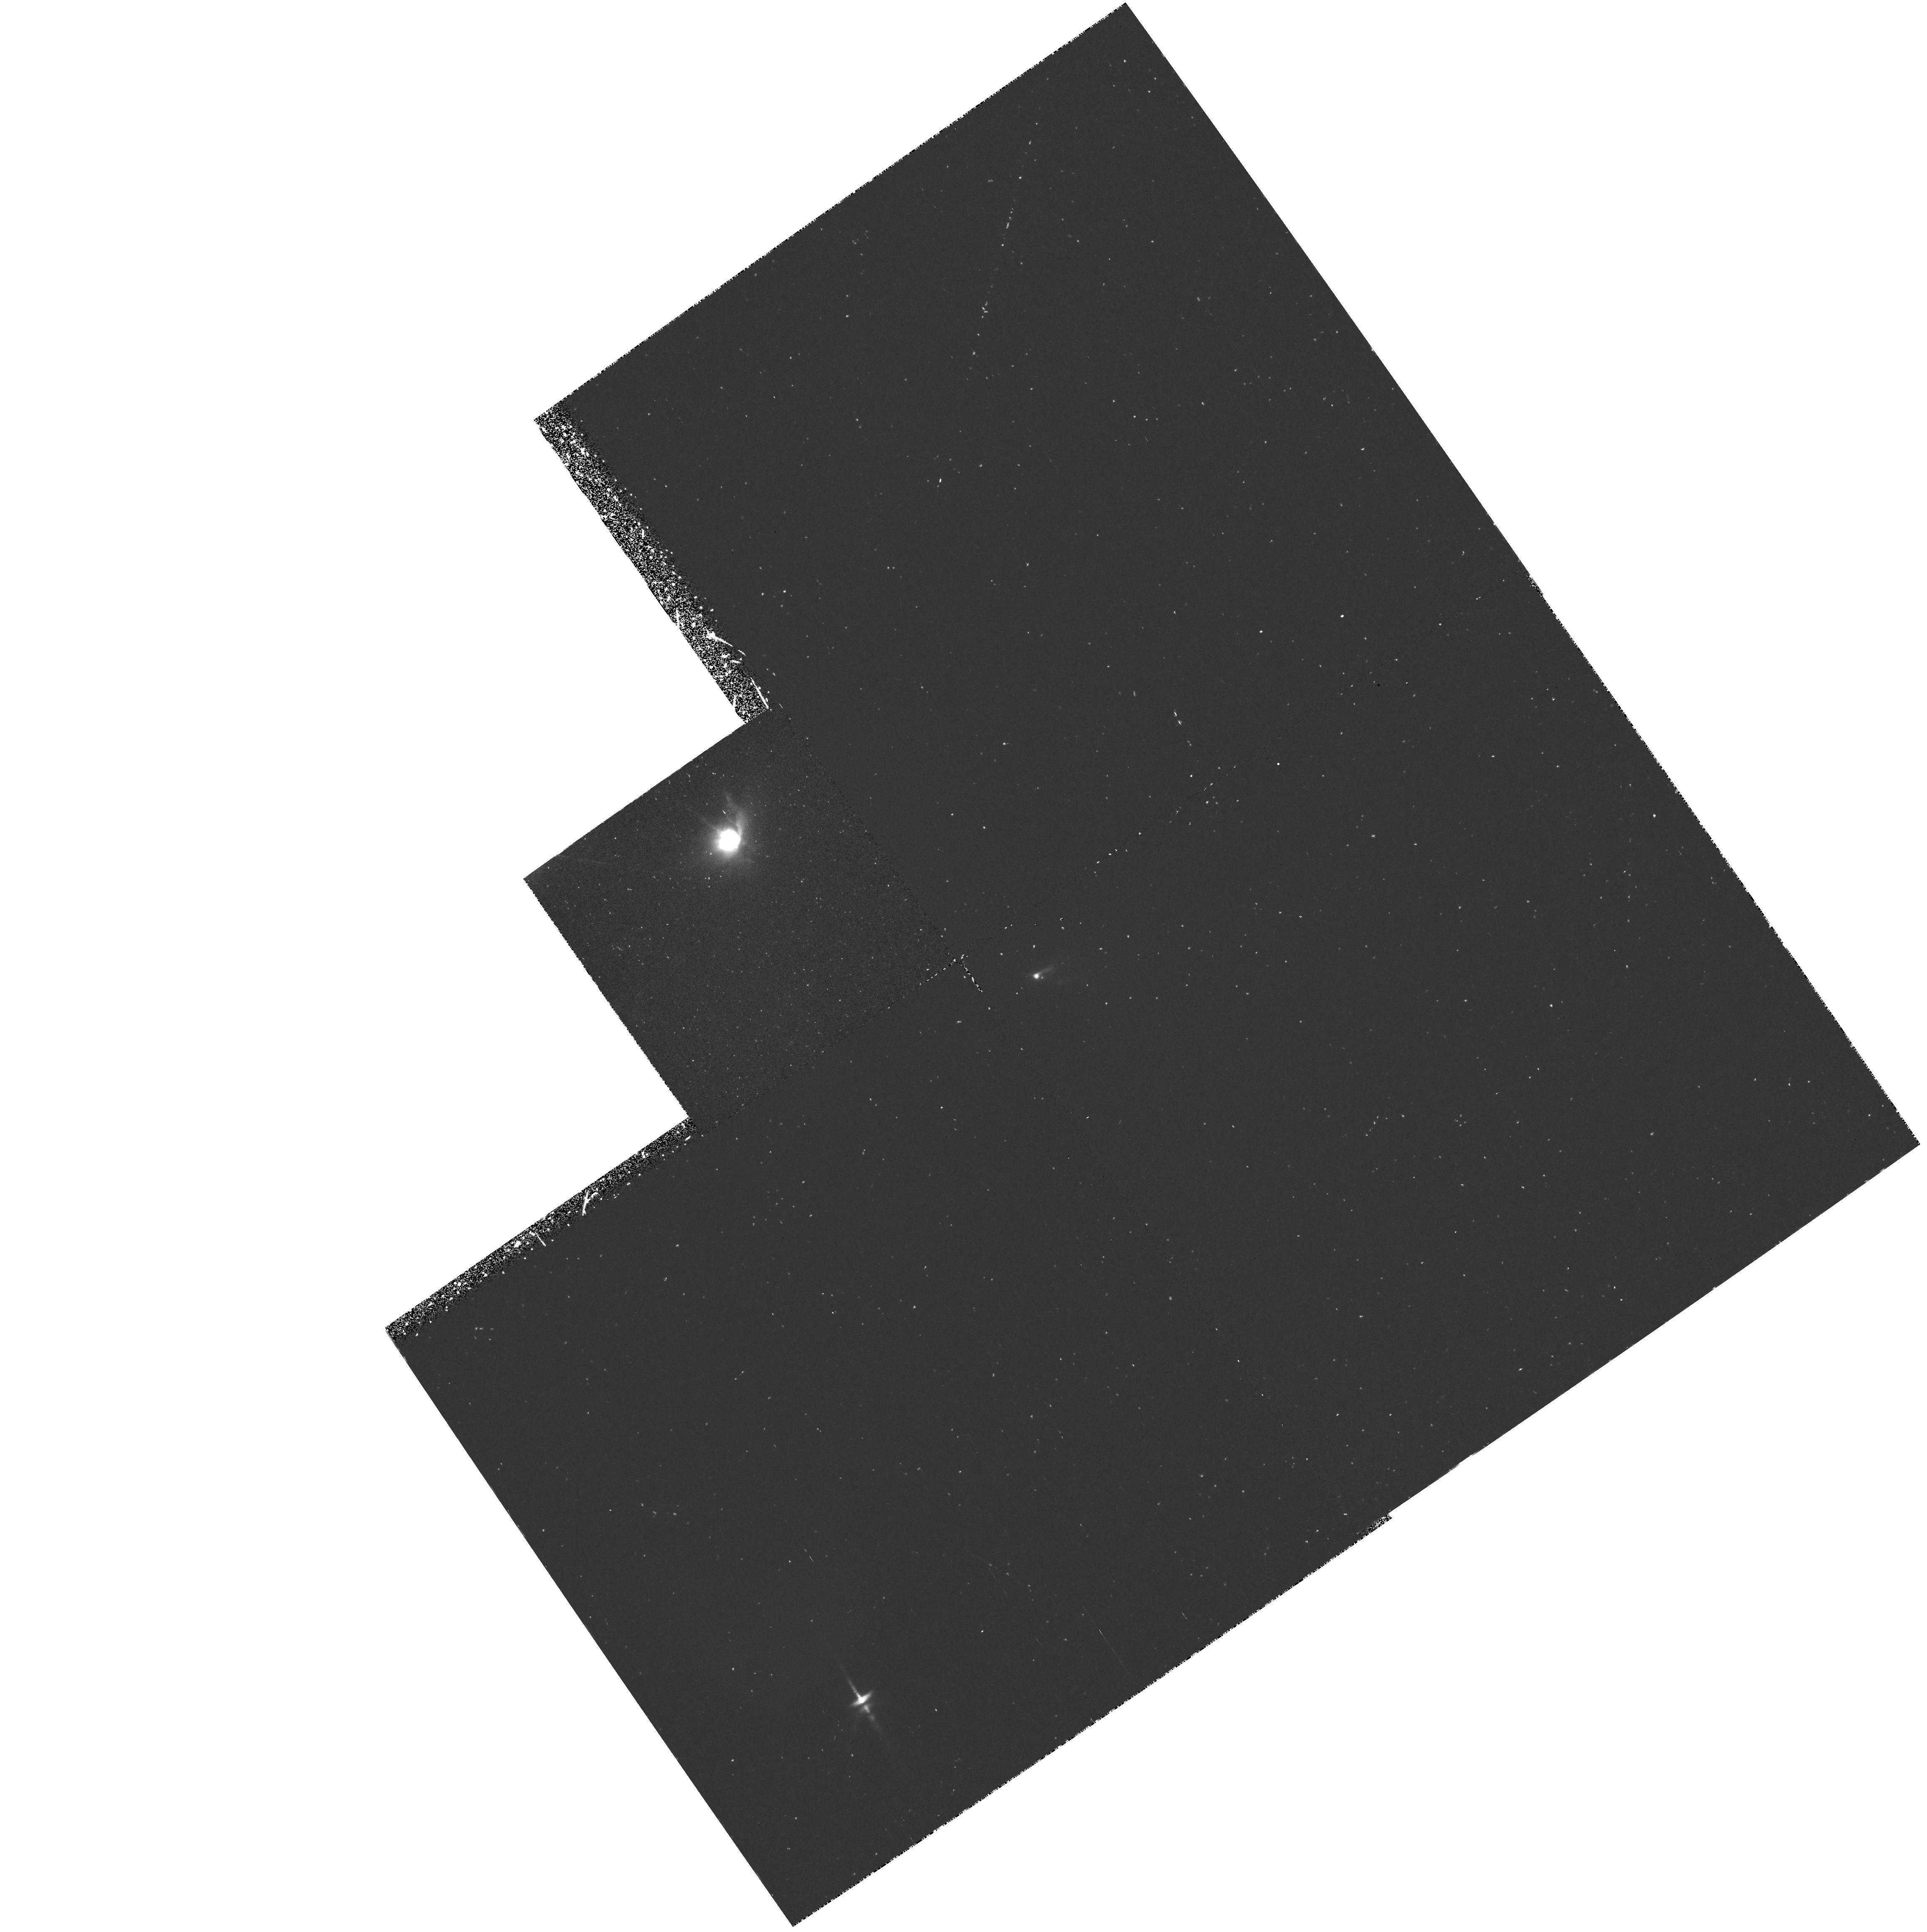
Target: HLTAU
Instrument: WFPC2/PC
Filter: F656N
Exposure: 1 h
Observation ID: hst_5472_01_wfpc2_pc_f656n_u2gm01

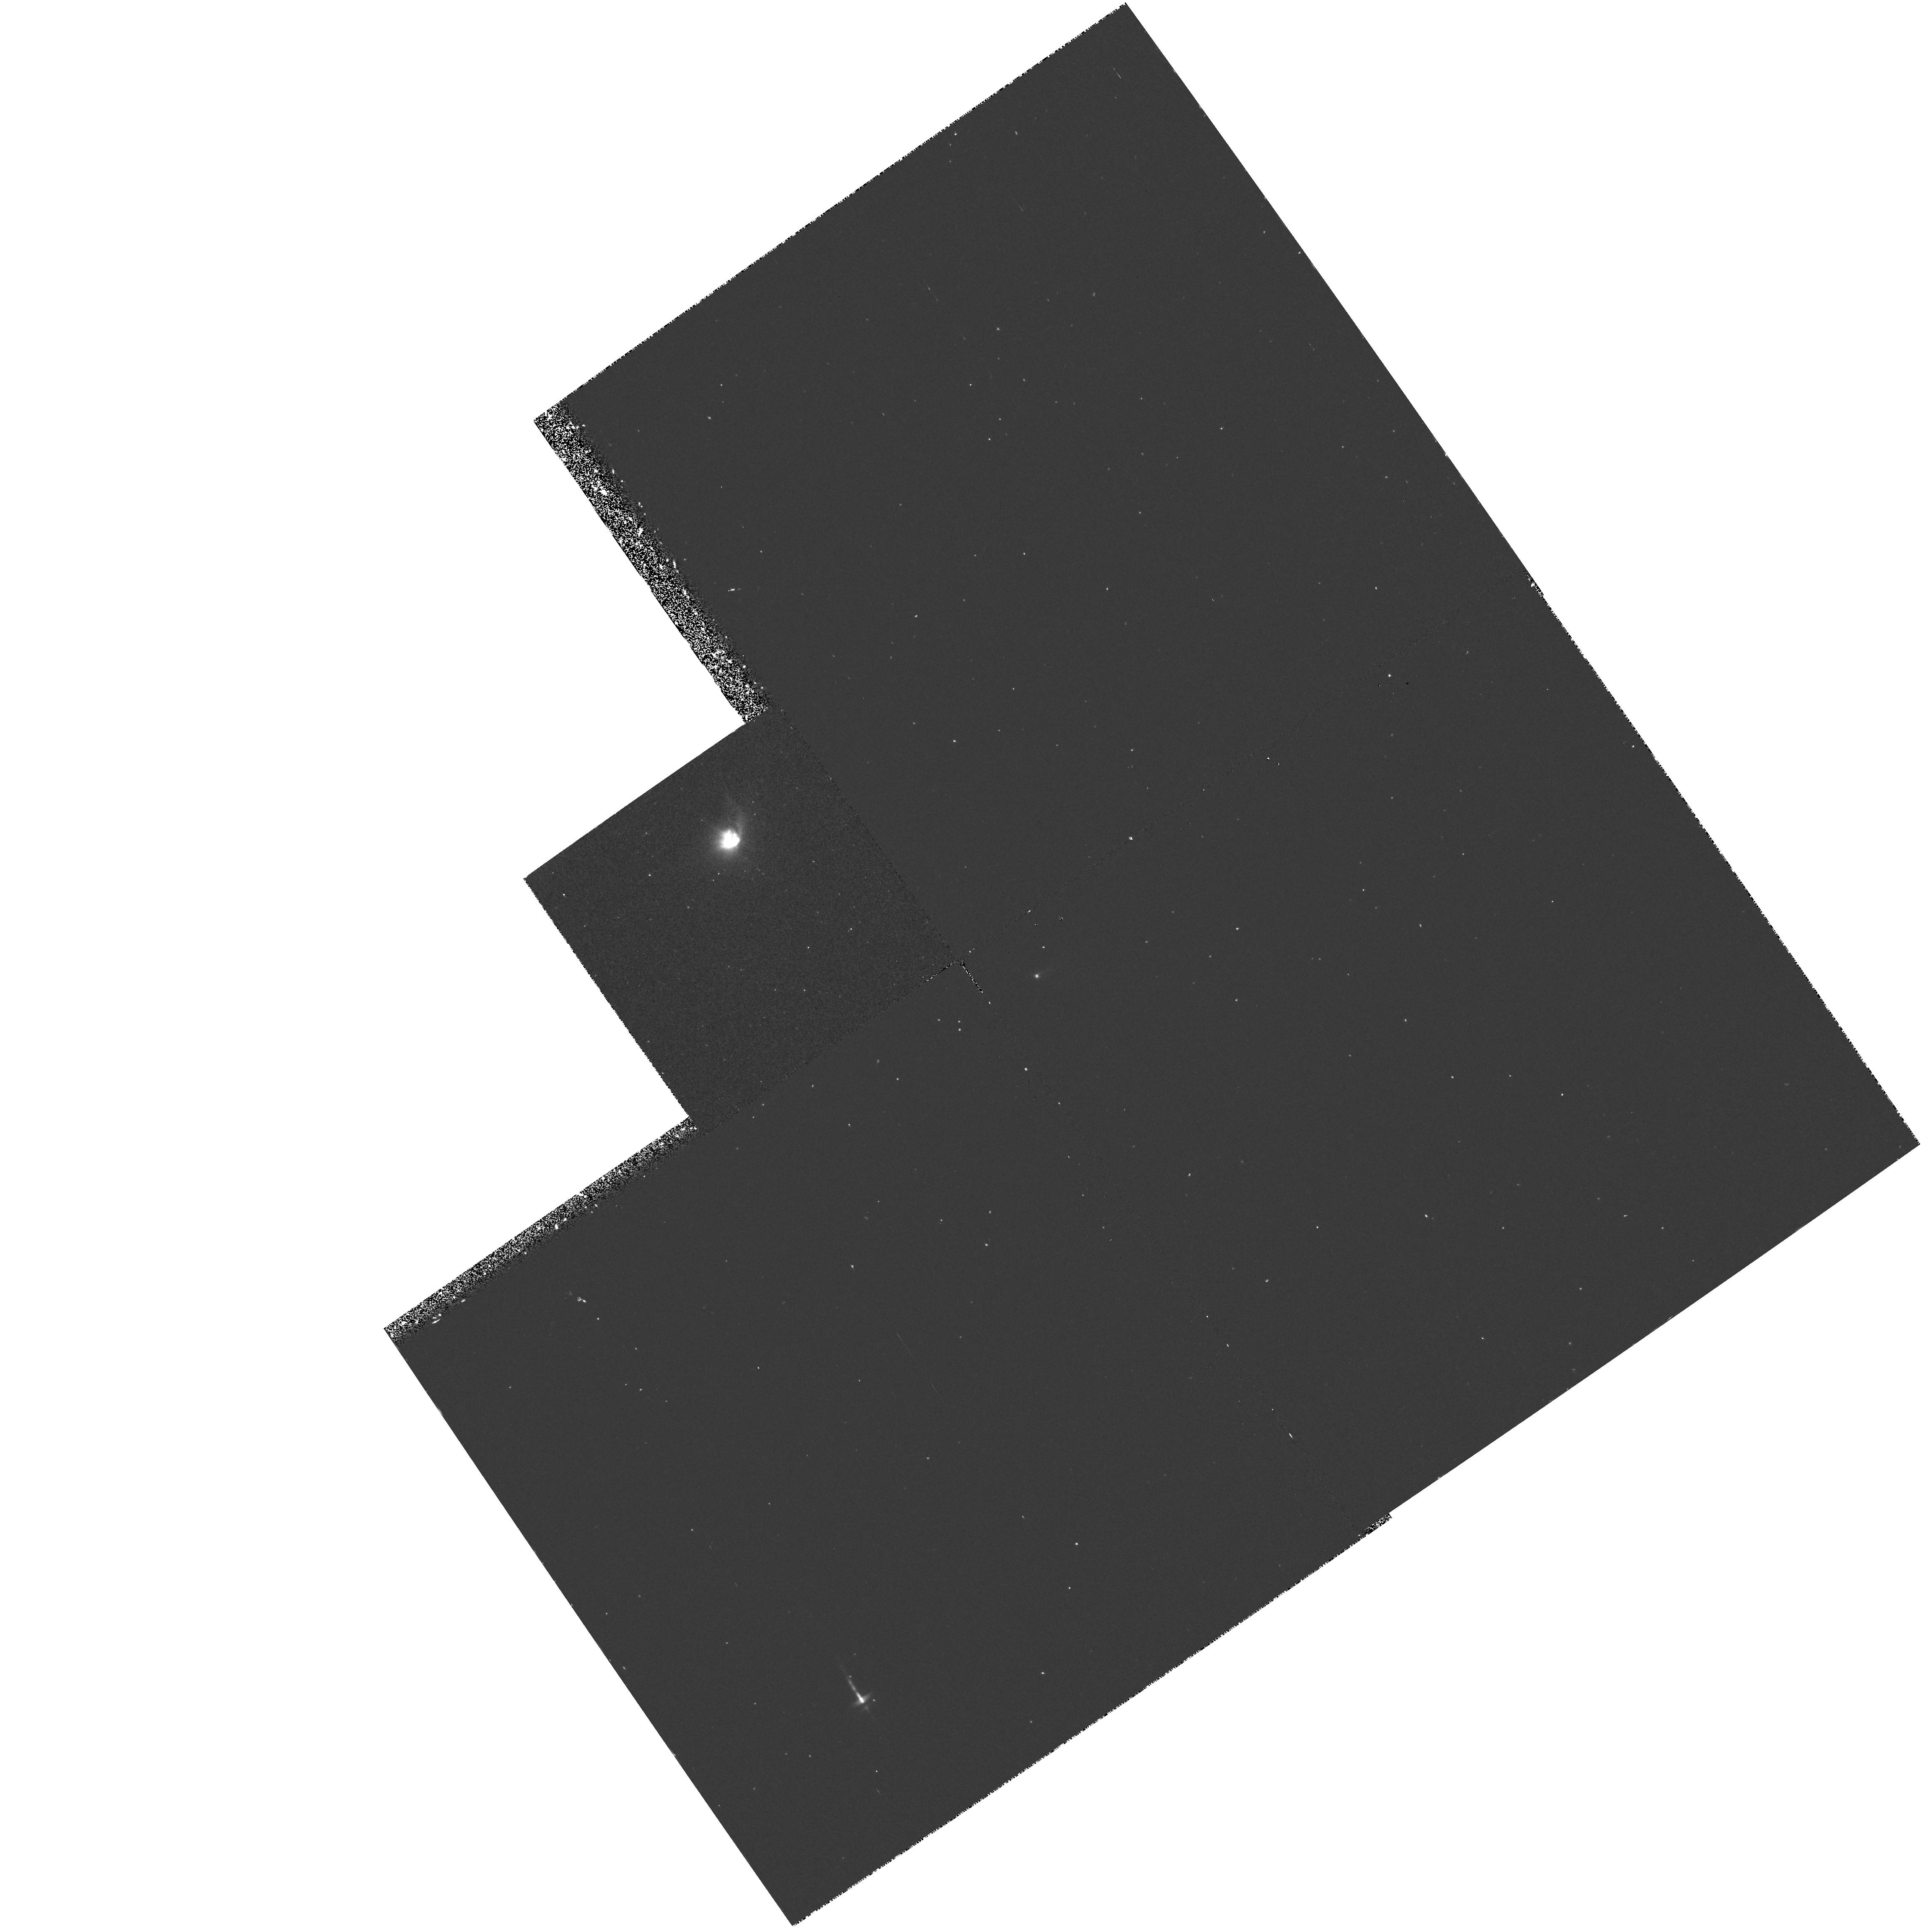
Target: HLTAU
Instrument: WFPC2/PC
Filter: F631N
Exposure: 30 min
Observation ID: hst_5472_01_wfpc2_pc_f631n_u2gm01

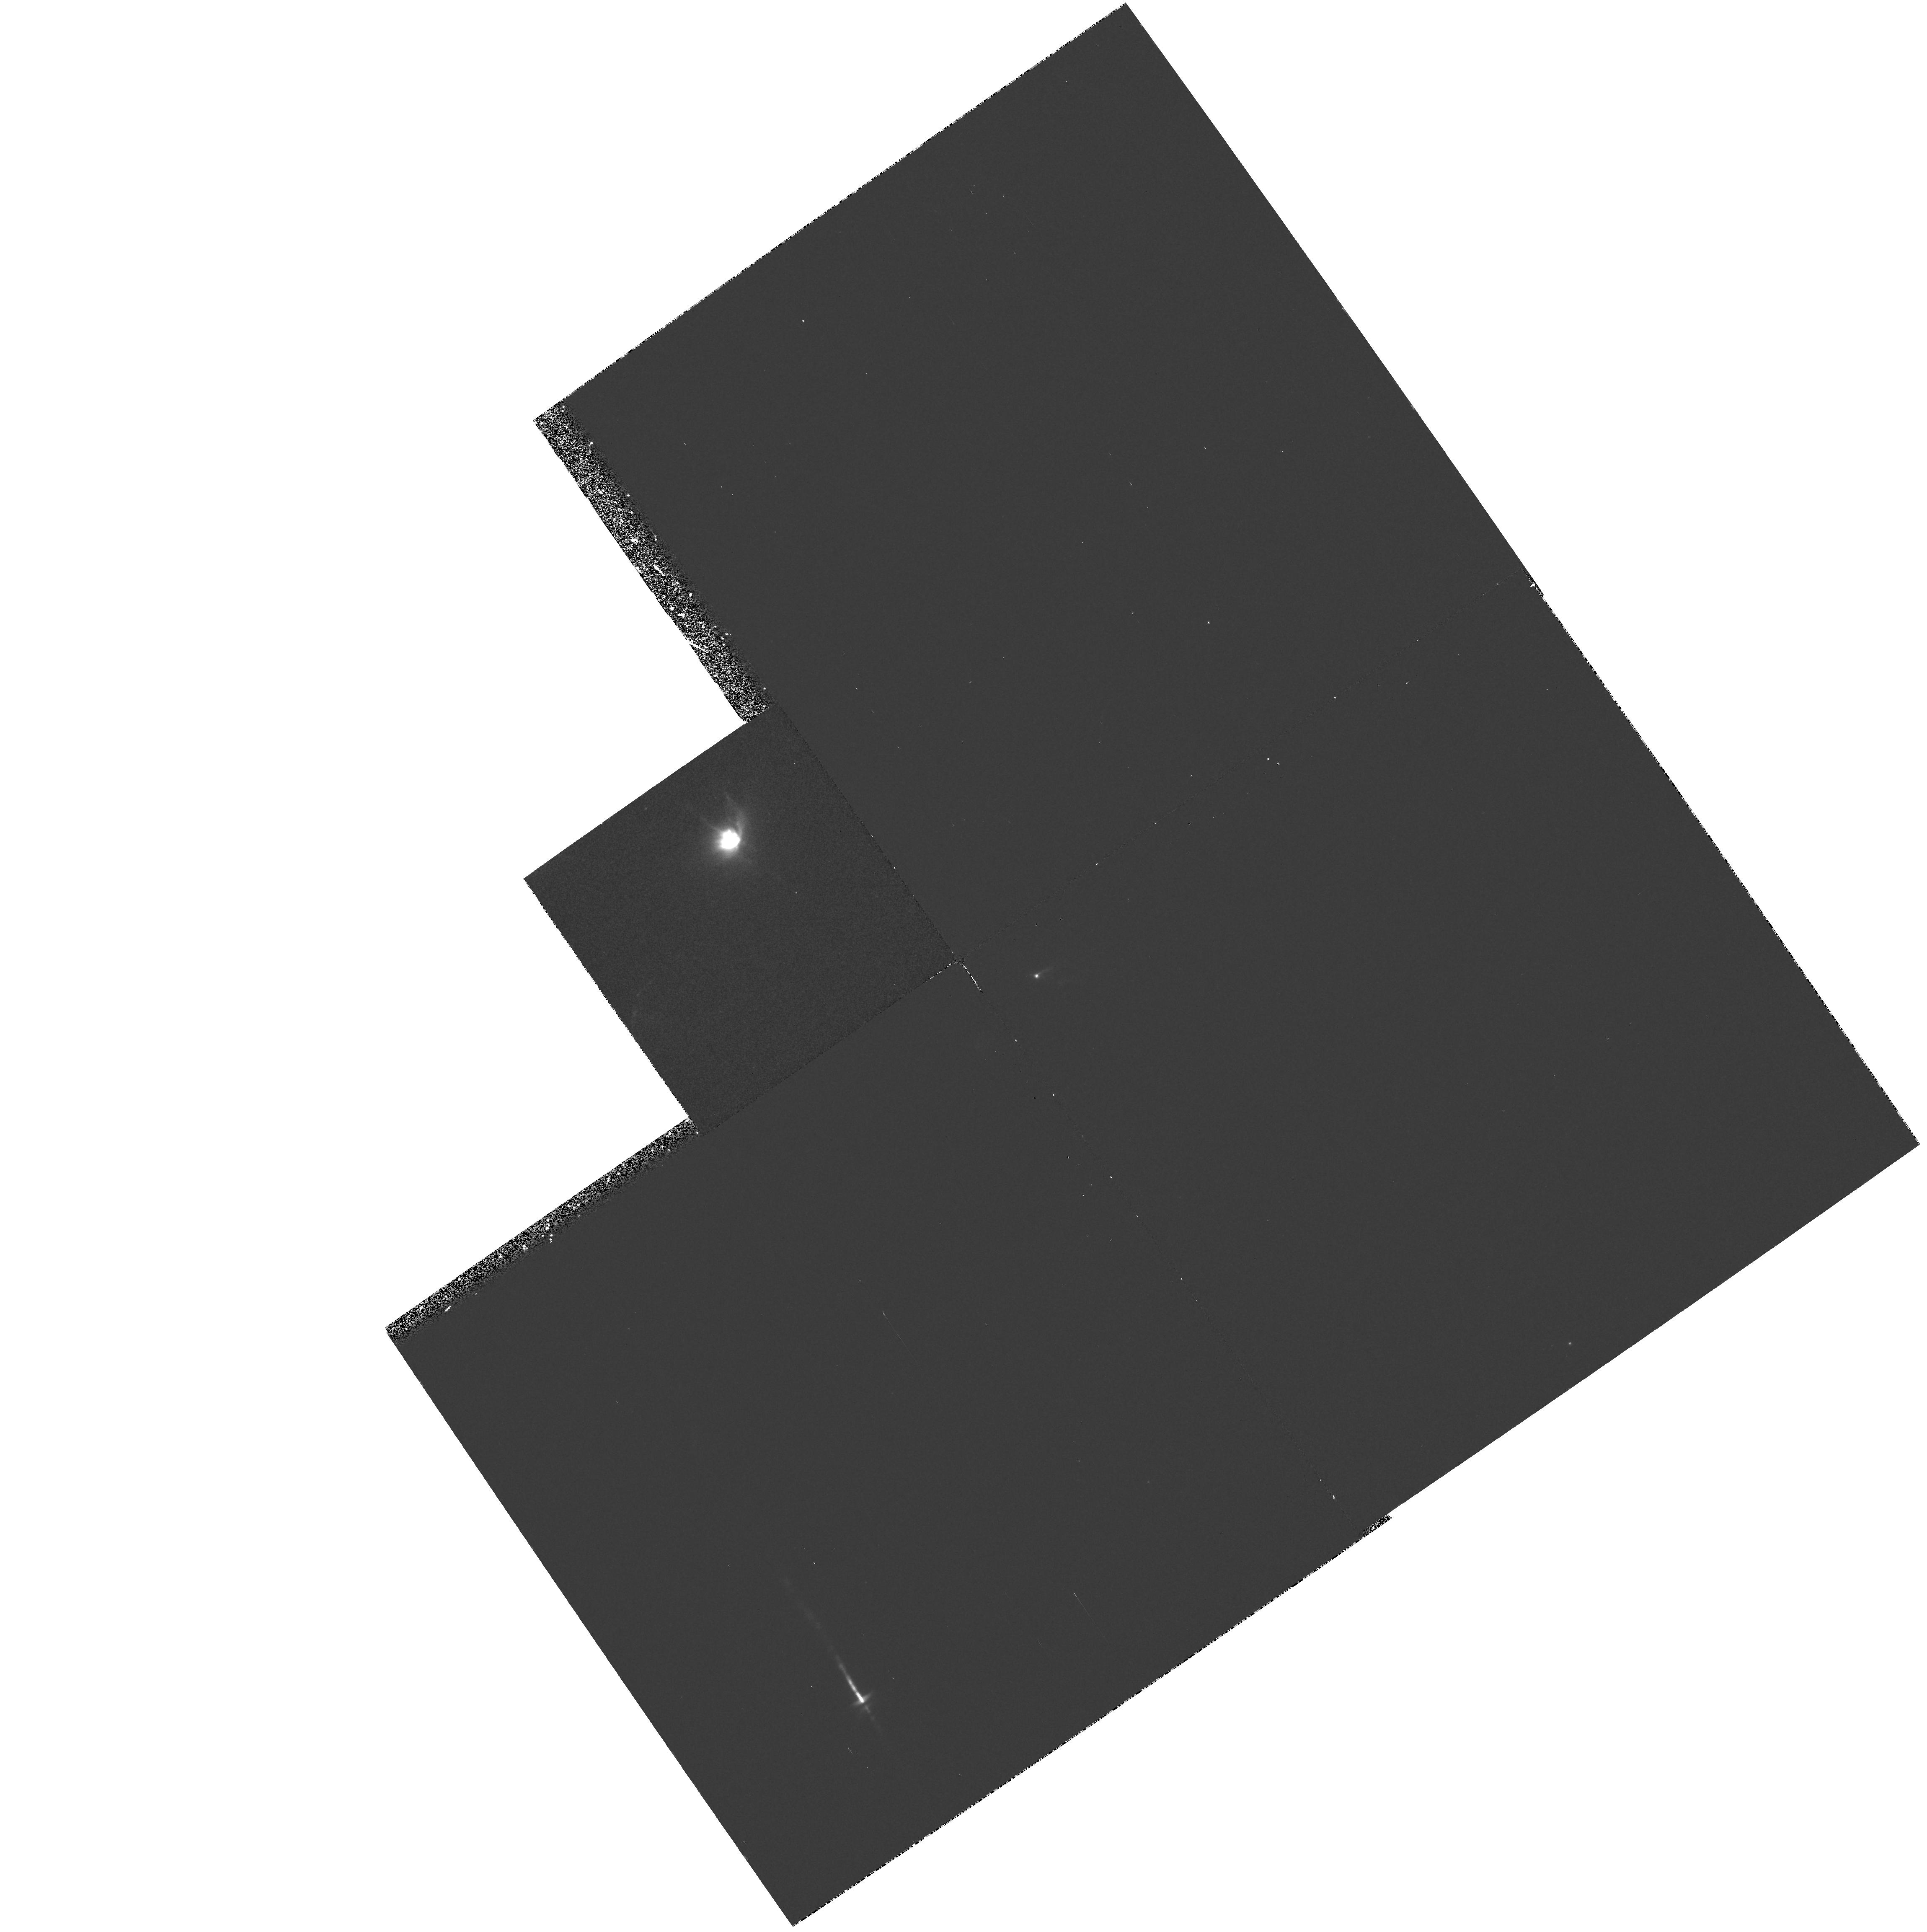
Target: HLTAU
Instrument: WFPC2/PC
Filter: F673N
Exposure: 45 min
Observation ID: hst_5472_01_wfpc2_pc_f673n_u2gm01

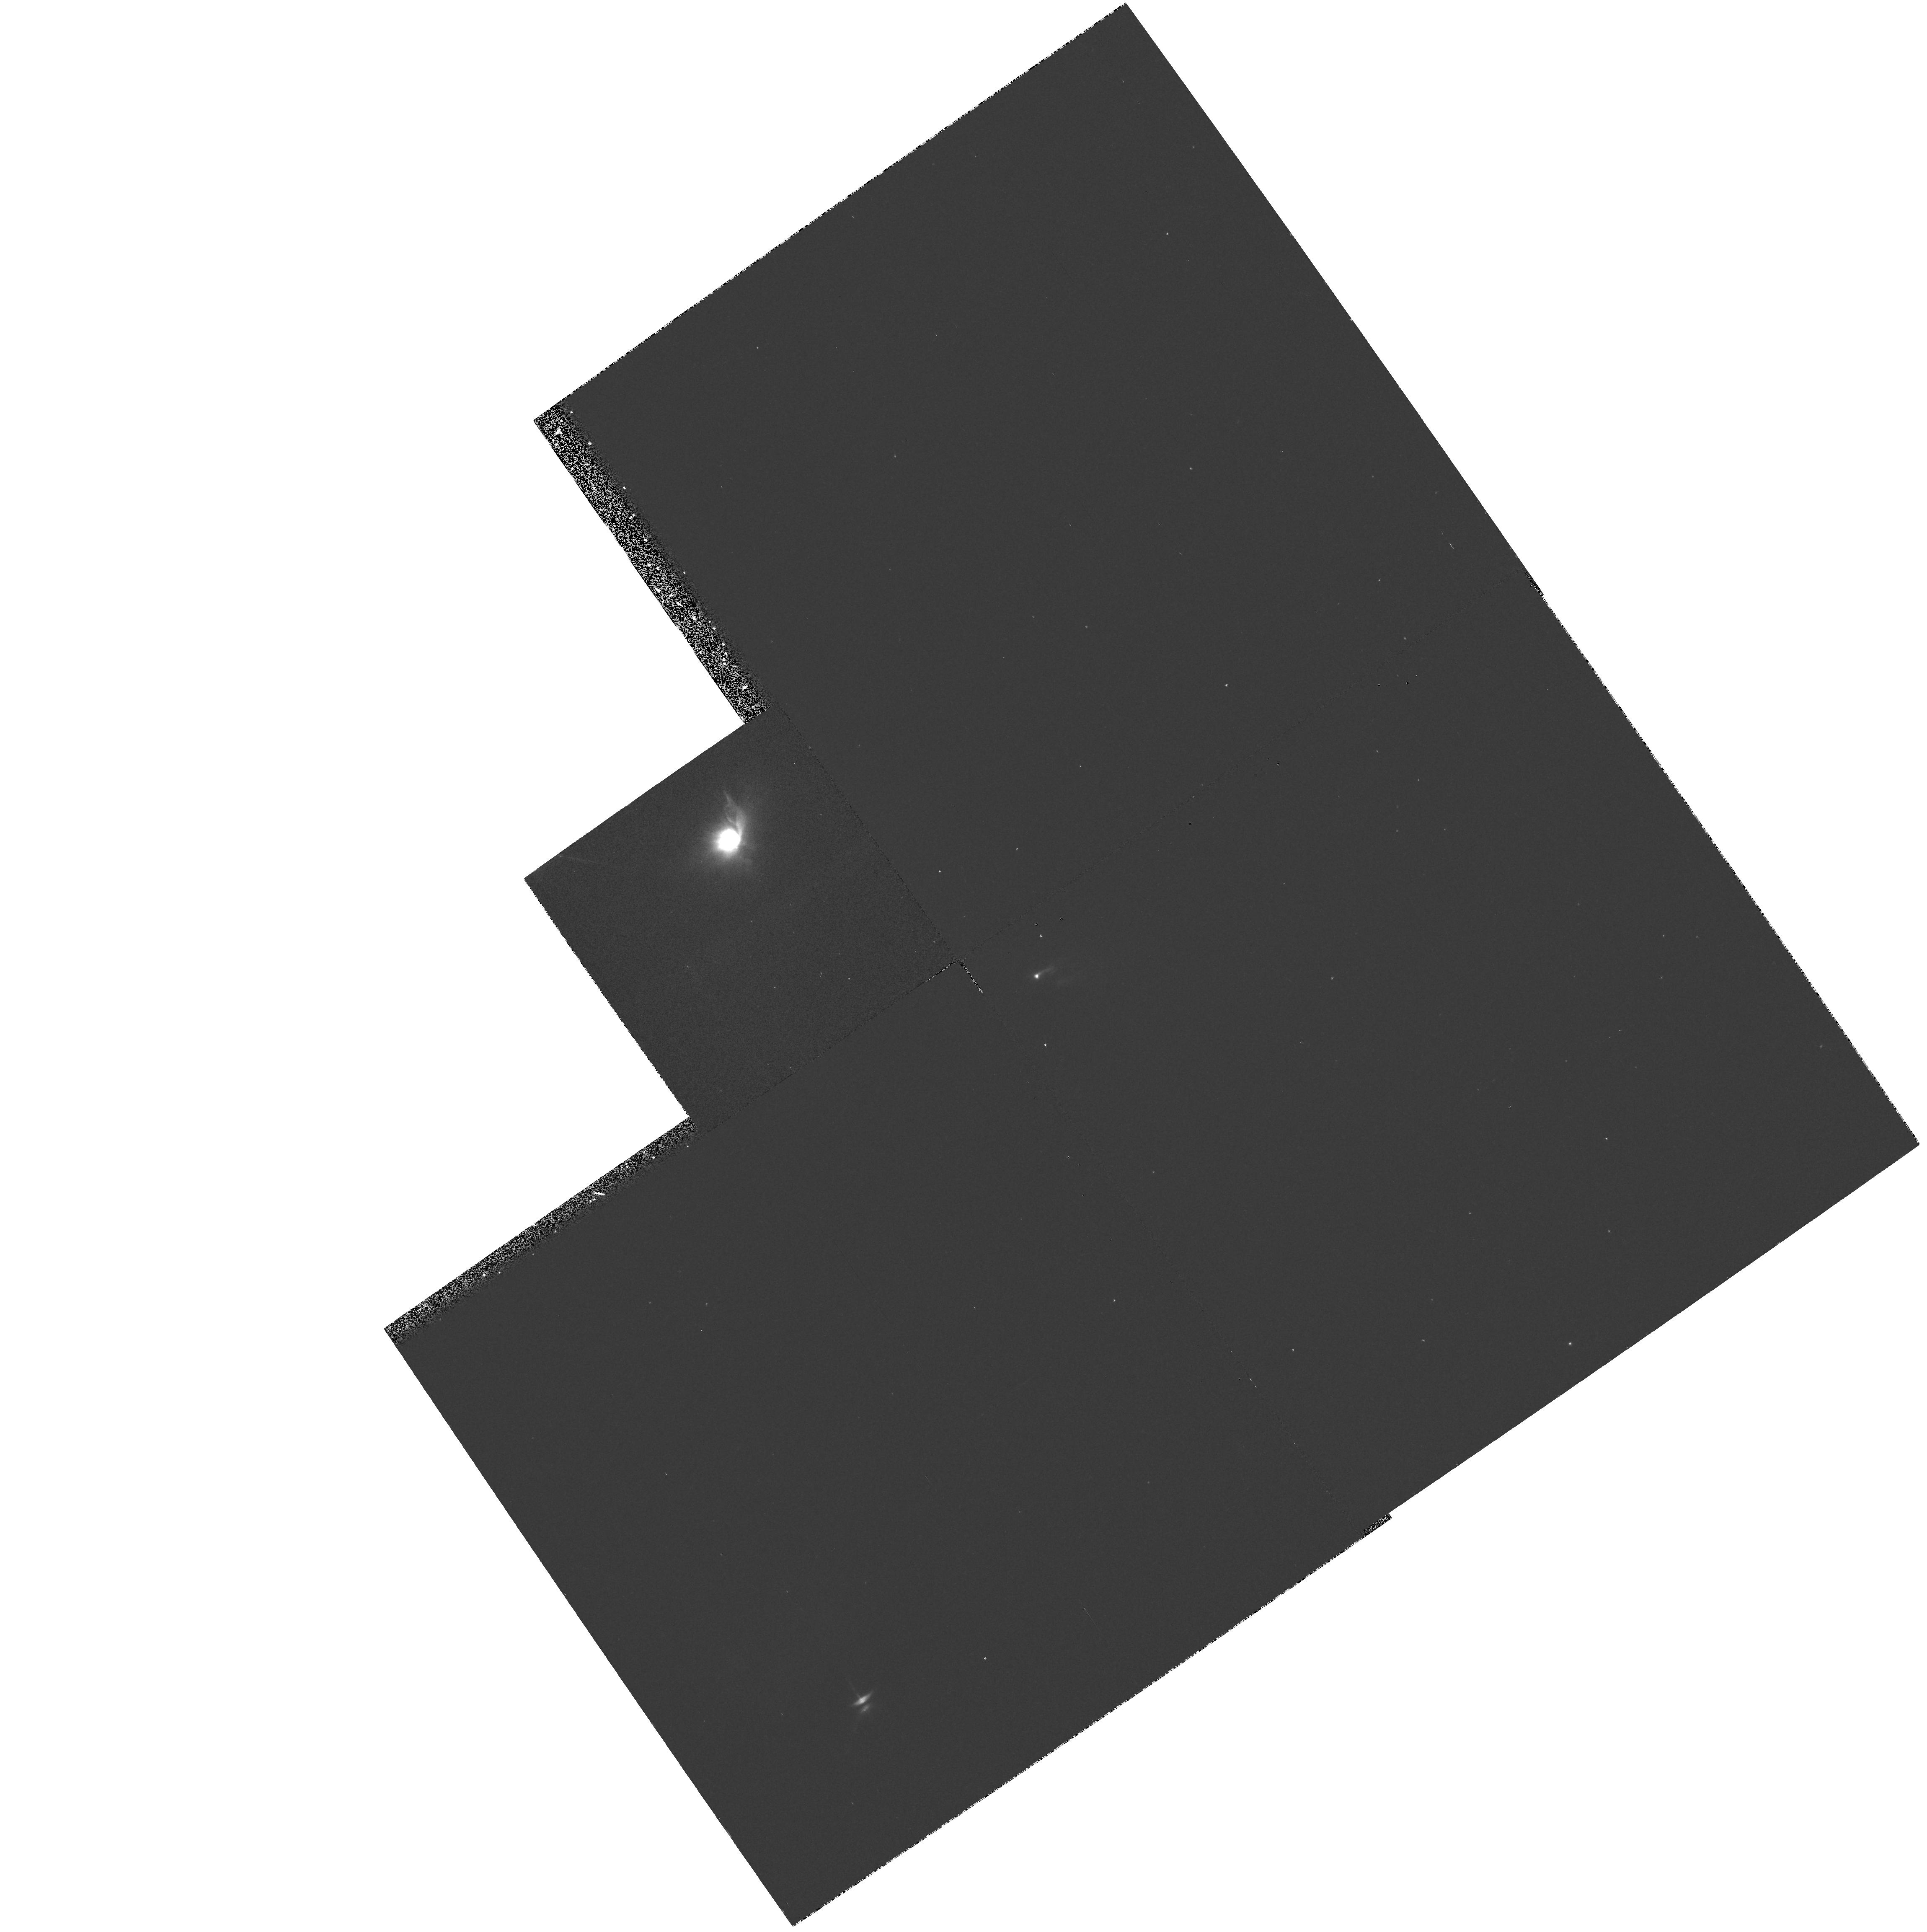
Target: HLTAU
Instrument: WFPC2/PC
Filter: F547M
Exposure: 17 min
Observation ID: hst_5472_01_wfpc2_pc_f547m_u2gm01

THE COLLIMATION AND PROPAGATION OF JETS FROM YOUNG STARS (PI: Ray, Thomas P.)

It is over ten years since the discovery of young stellar object (YSO) jets. Although clearly there is an association between these jets and YSO disks, their collimation mechanism is poorly understood. Moreover while radiative shocks are known to be the source of their emission, the origin of these shocks is uncertain. To address these problems, we propose to study the outflows in the vicinity of HL Tau, particularly the jets associated with HL Tau itself. With these images it should be possible to test, for the first time, two rival scenarios for the origin of the jet emission (oblique shocks versus internal working surfaces). We have found that jet opening angles visibly decrease with distance from their source. This argues strongly for models in which external pressure gradients (over scales less than several hundred AU) confine the jet. We wish now to examine the importance of such gradients even closer to the source (i.e. within a few arcseconds) to see whether they are the primary focussing mechanism. Our HST observations will obtain as a byproduct unprecedented information on the circumstellar environs of HL Tau, a YSO which is thought to possess a protoplanetary disk. The study will be carried out using the \[SII\]6717,6731, H ALPHA, \[OI\]6300 and F547M filters. This proposal was initially accepted for Cycle 1 but not retained after reassessment.